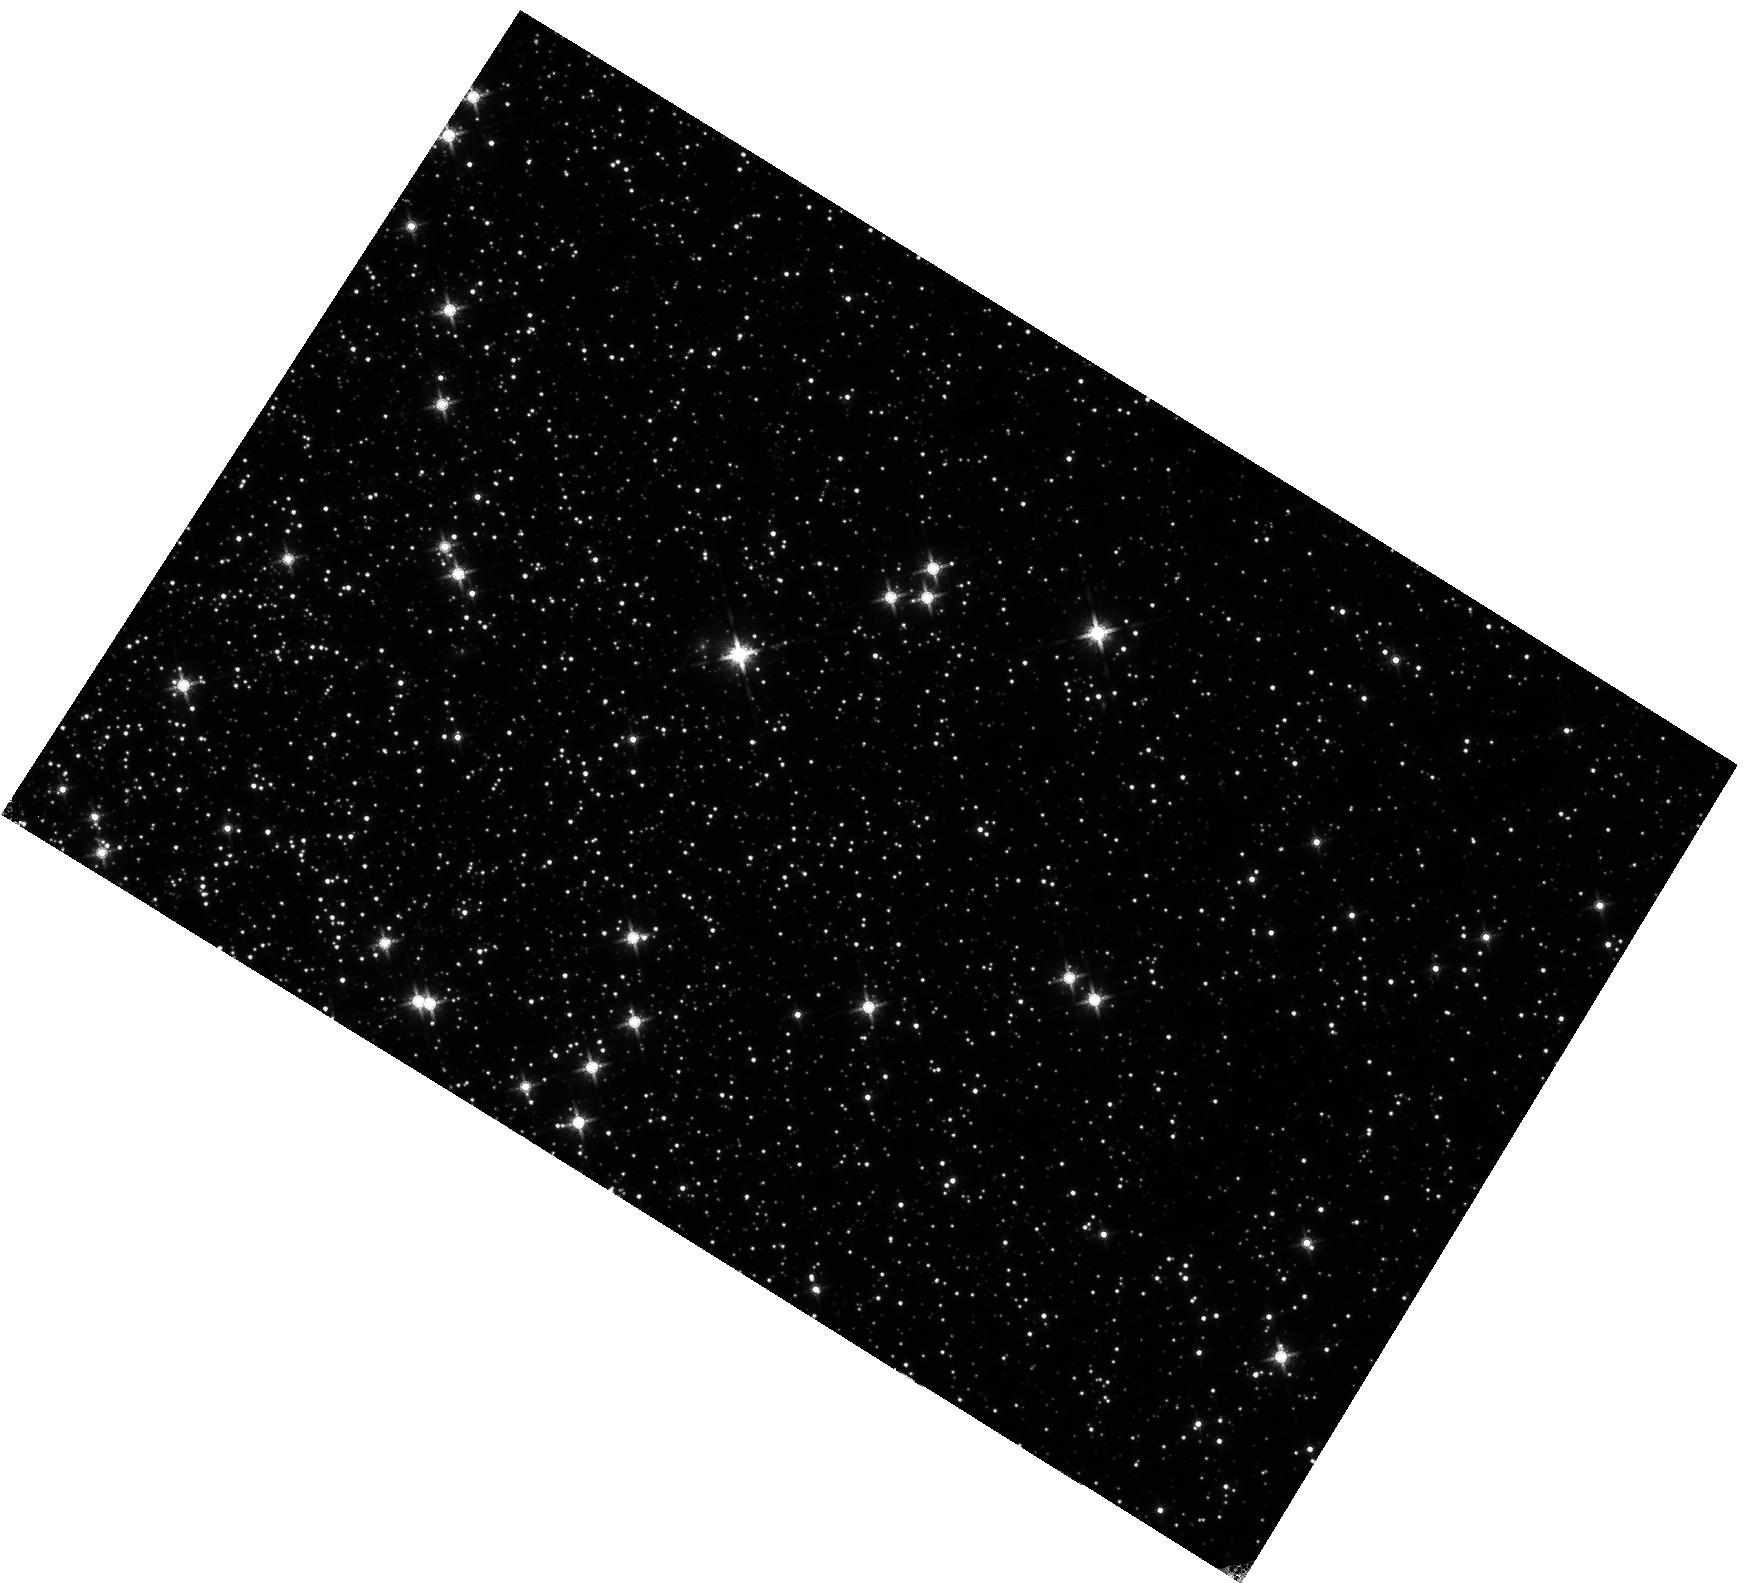
Target: 47TUC
Instrument: WFC3/IR
Filter: F160W
Exposure: 27 min
Observation ID: hst_11453_03_wfc3_ir_f160w_iabf03

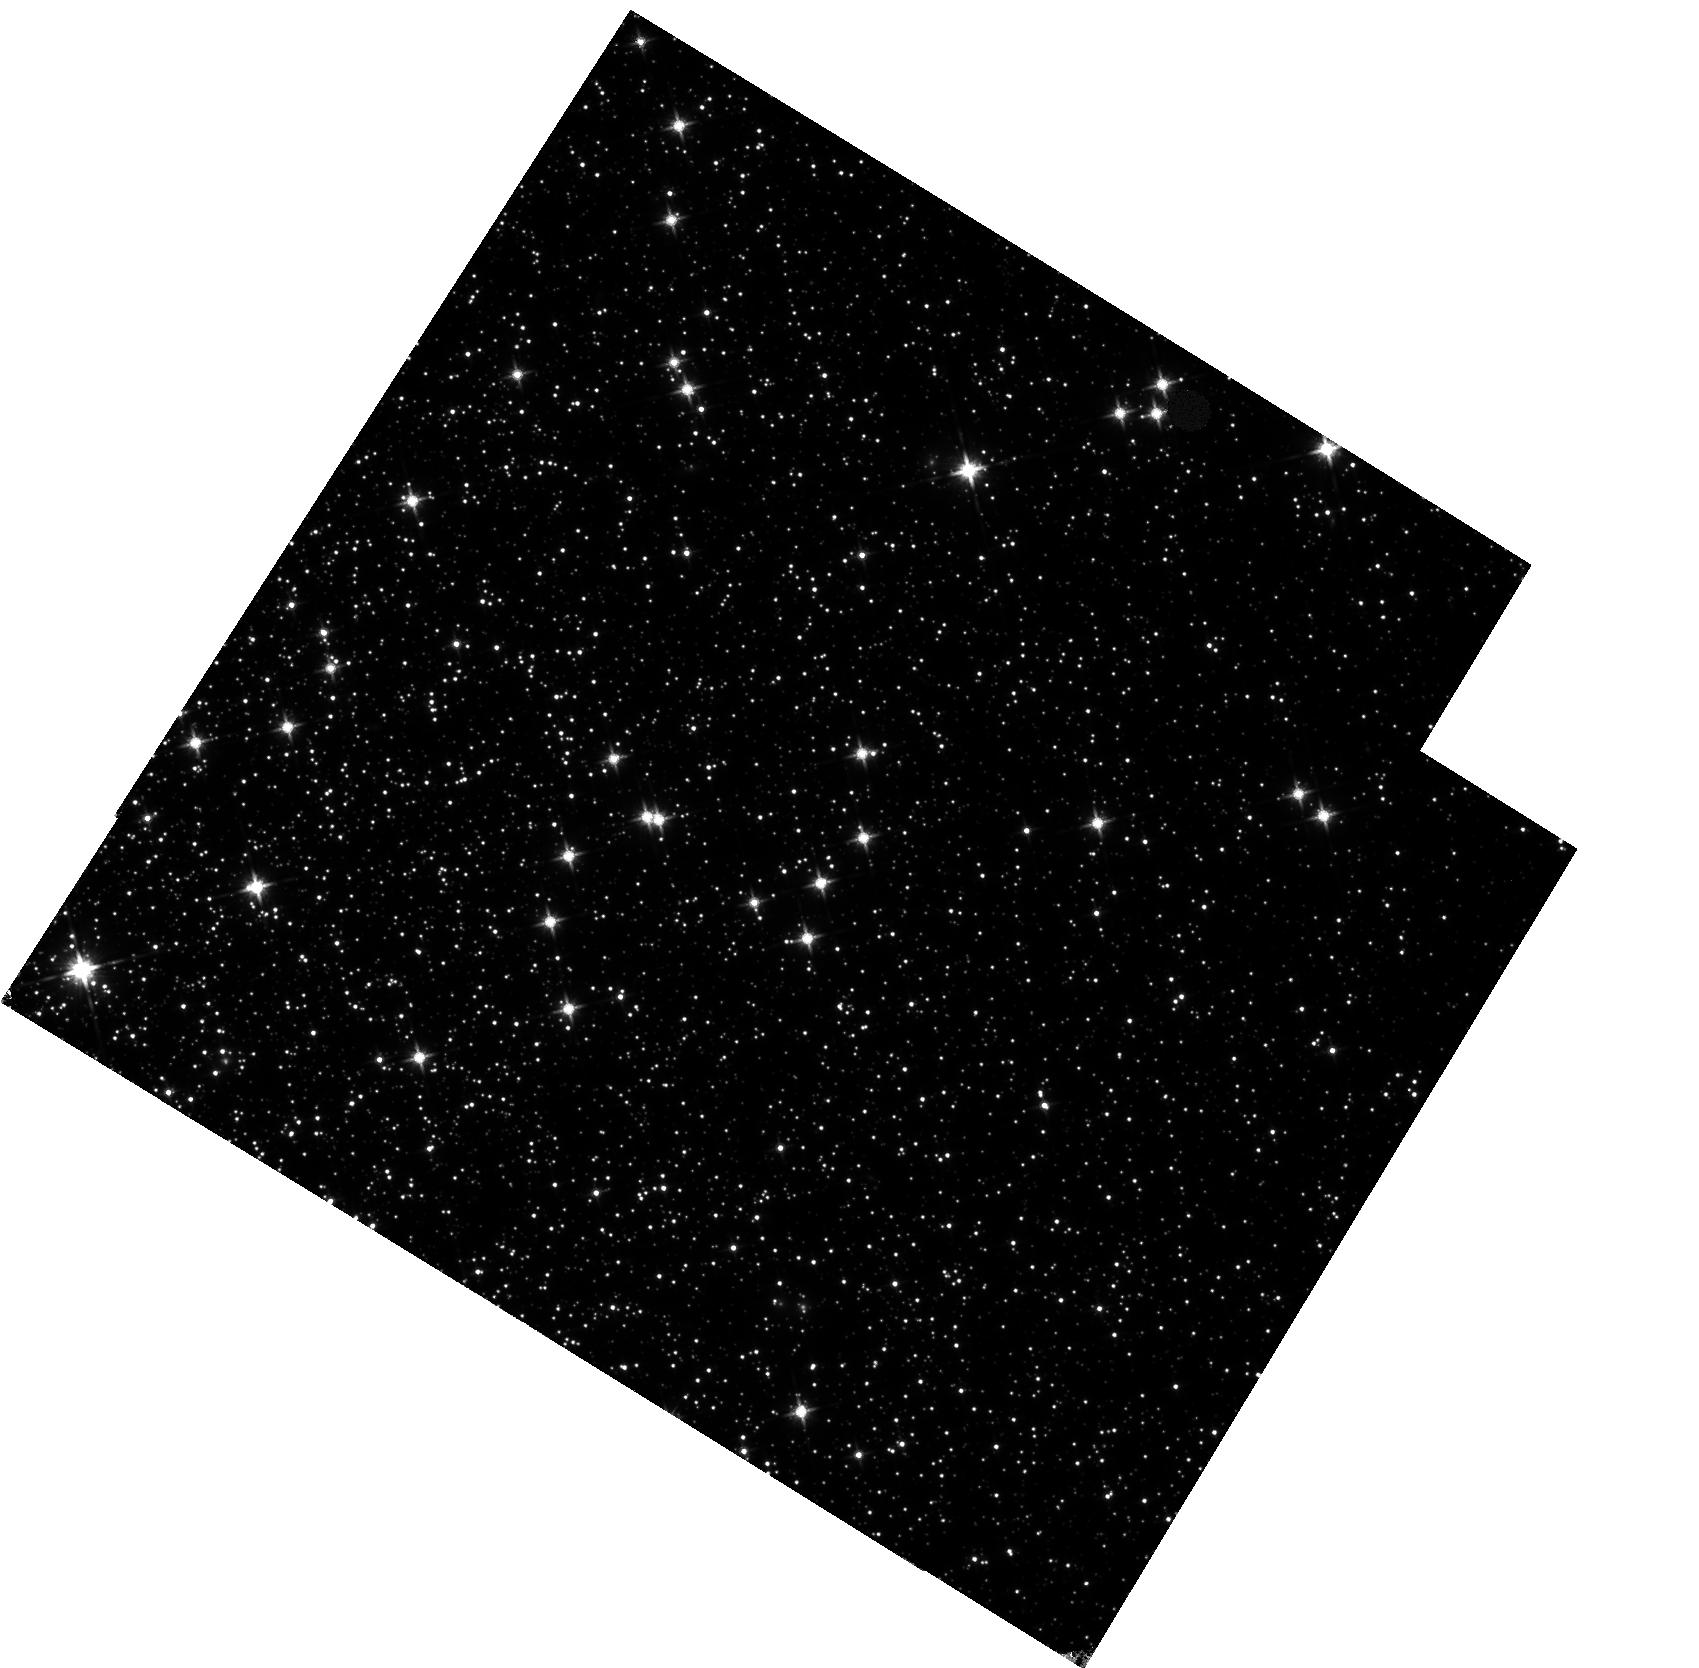
Target: 47TUC
Instrument: WFC3/IR
Filter: F140W
Exposure: 22 min
Observation ID: hst_11453_02_wfc3_ir_f140w_iabf02

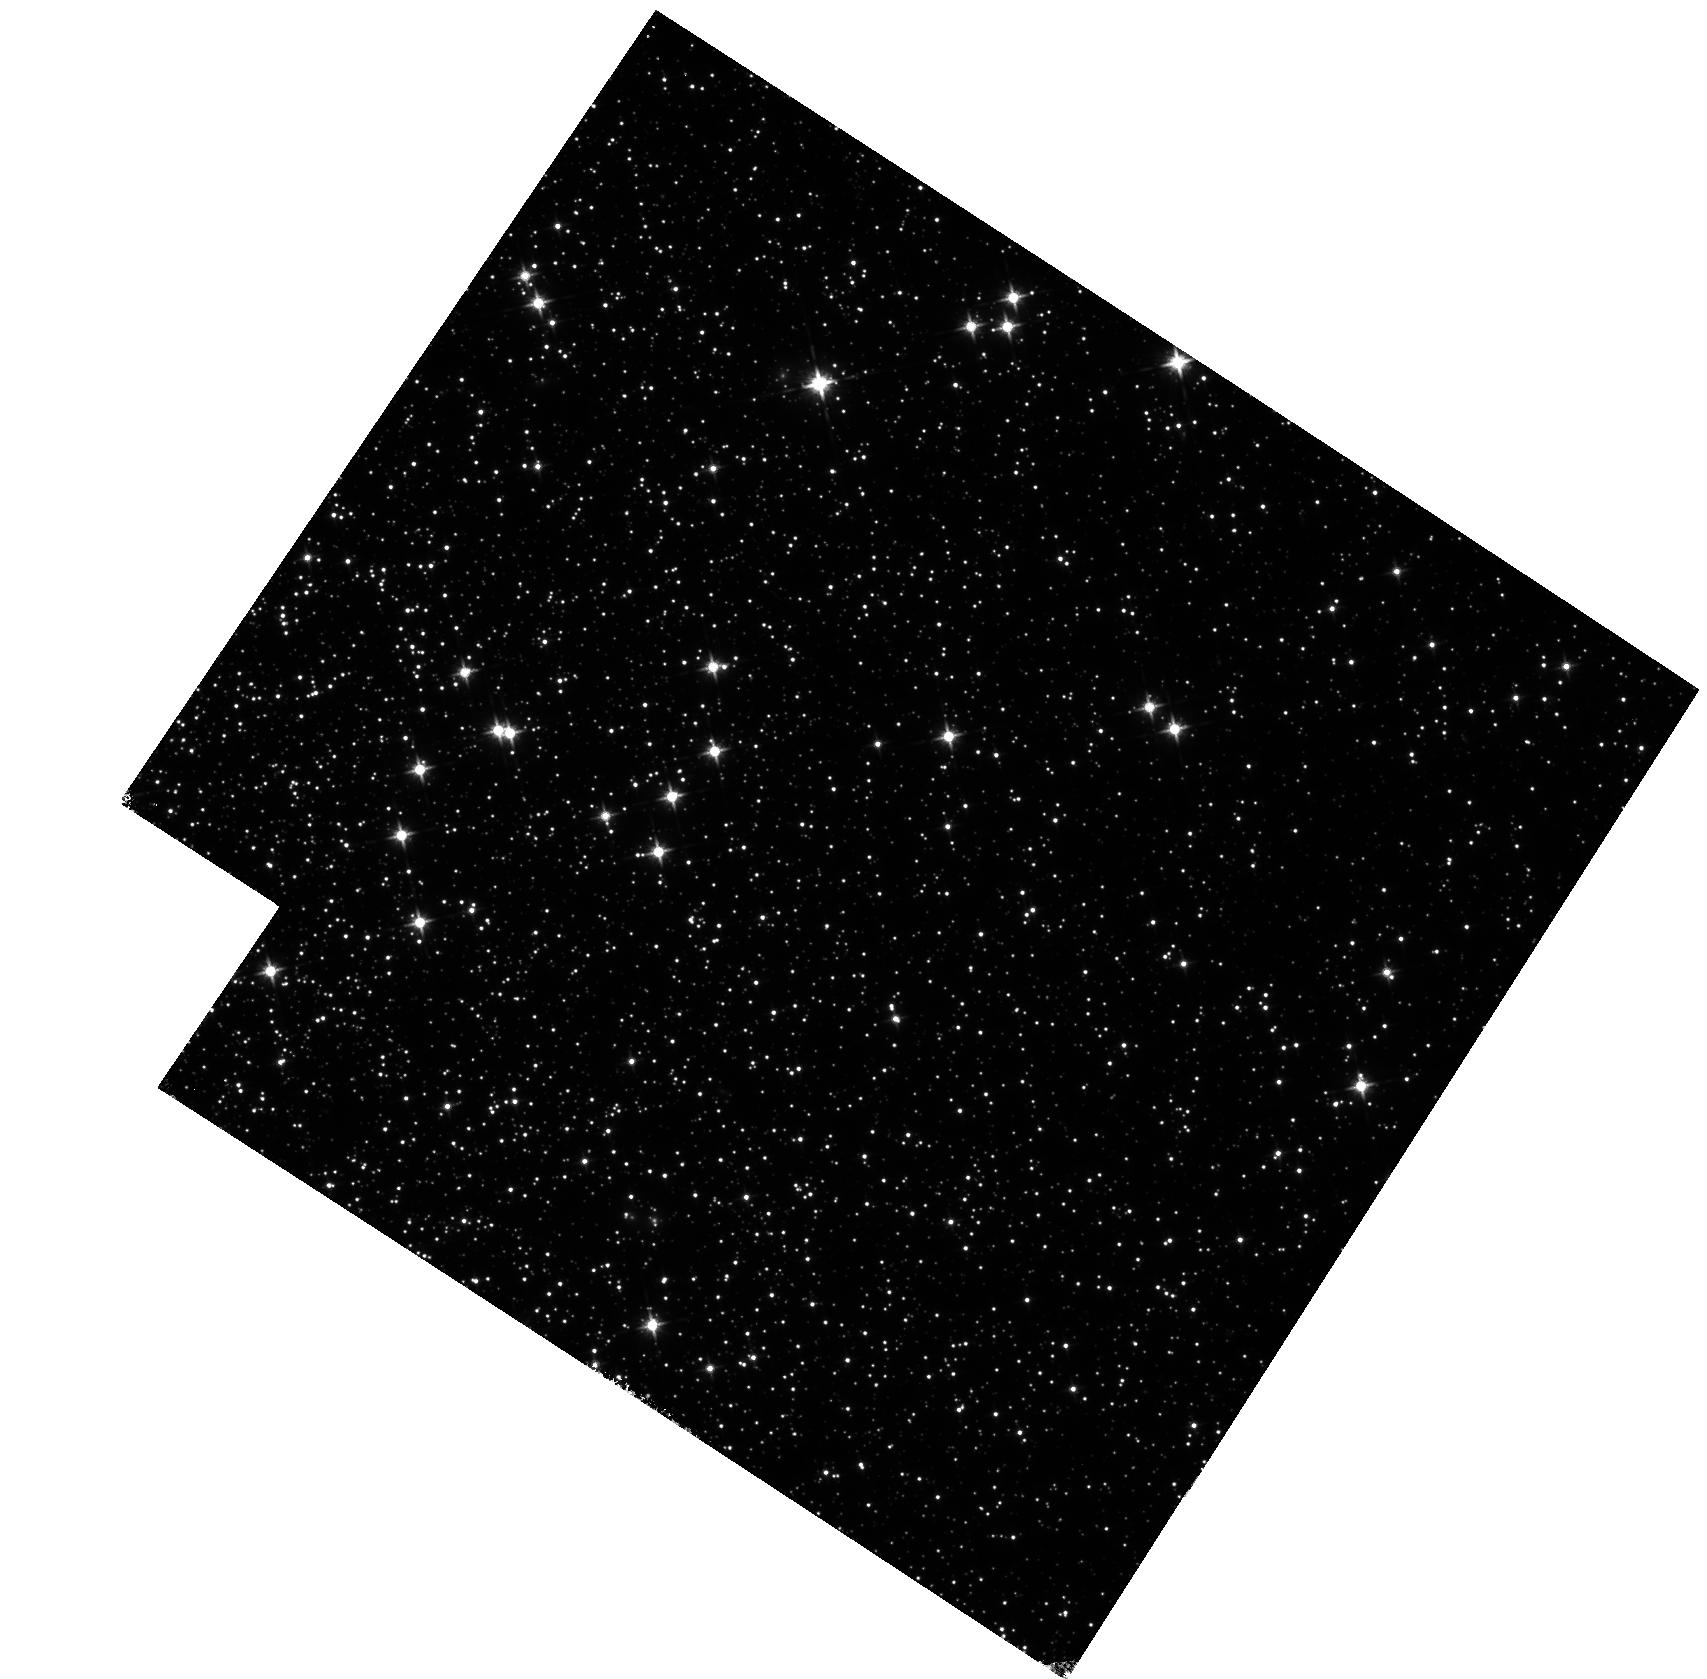
Target: 47TUC
Instrument: WFC3/IR
Filter: F125W
Exposure: 27 min
Observation ID: hst_11453_01_wfc3_ir_f125w_iabf01

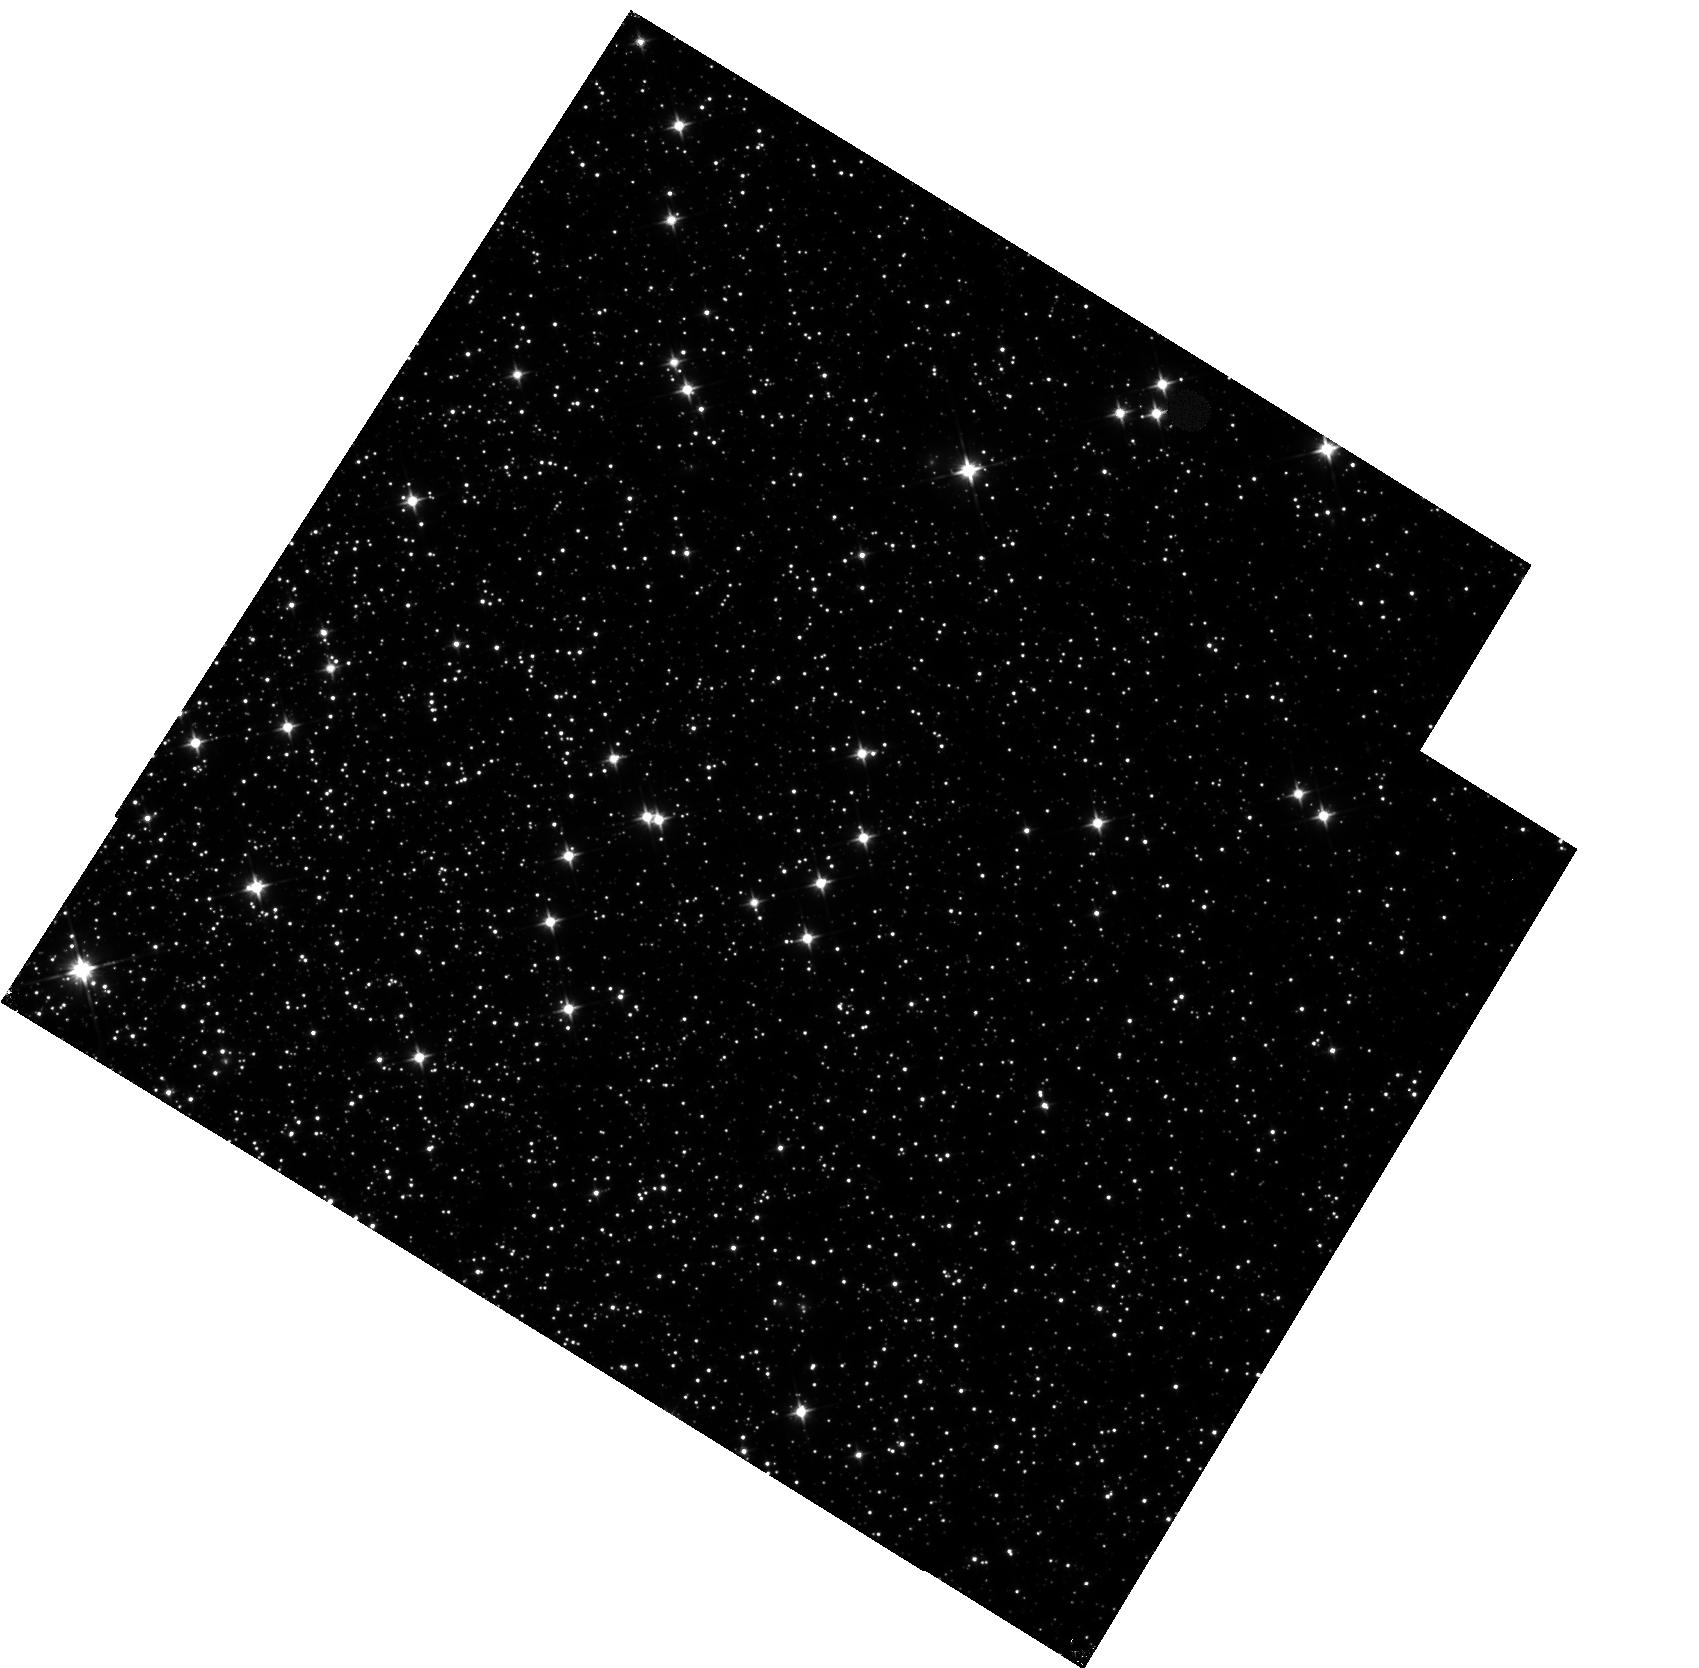
Target: 47TUC
Instrument: WFC3/IR
Filter: F110W
Exposure: 15 min
Observation ID: hst_11453_02_wfc3_ir_f110w_iabf02

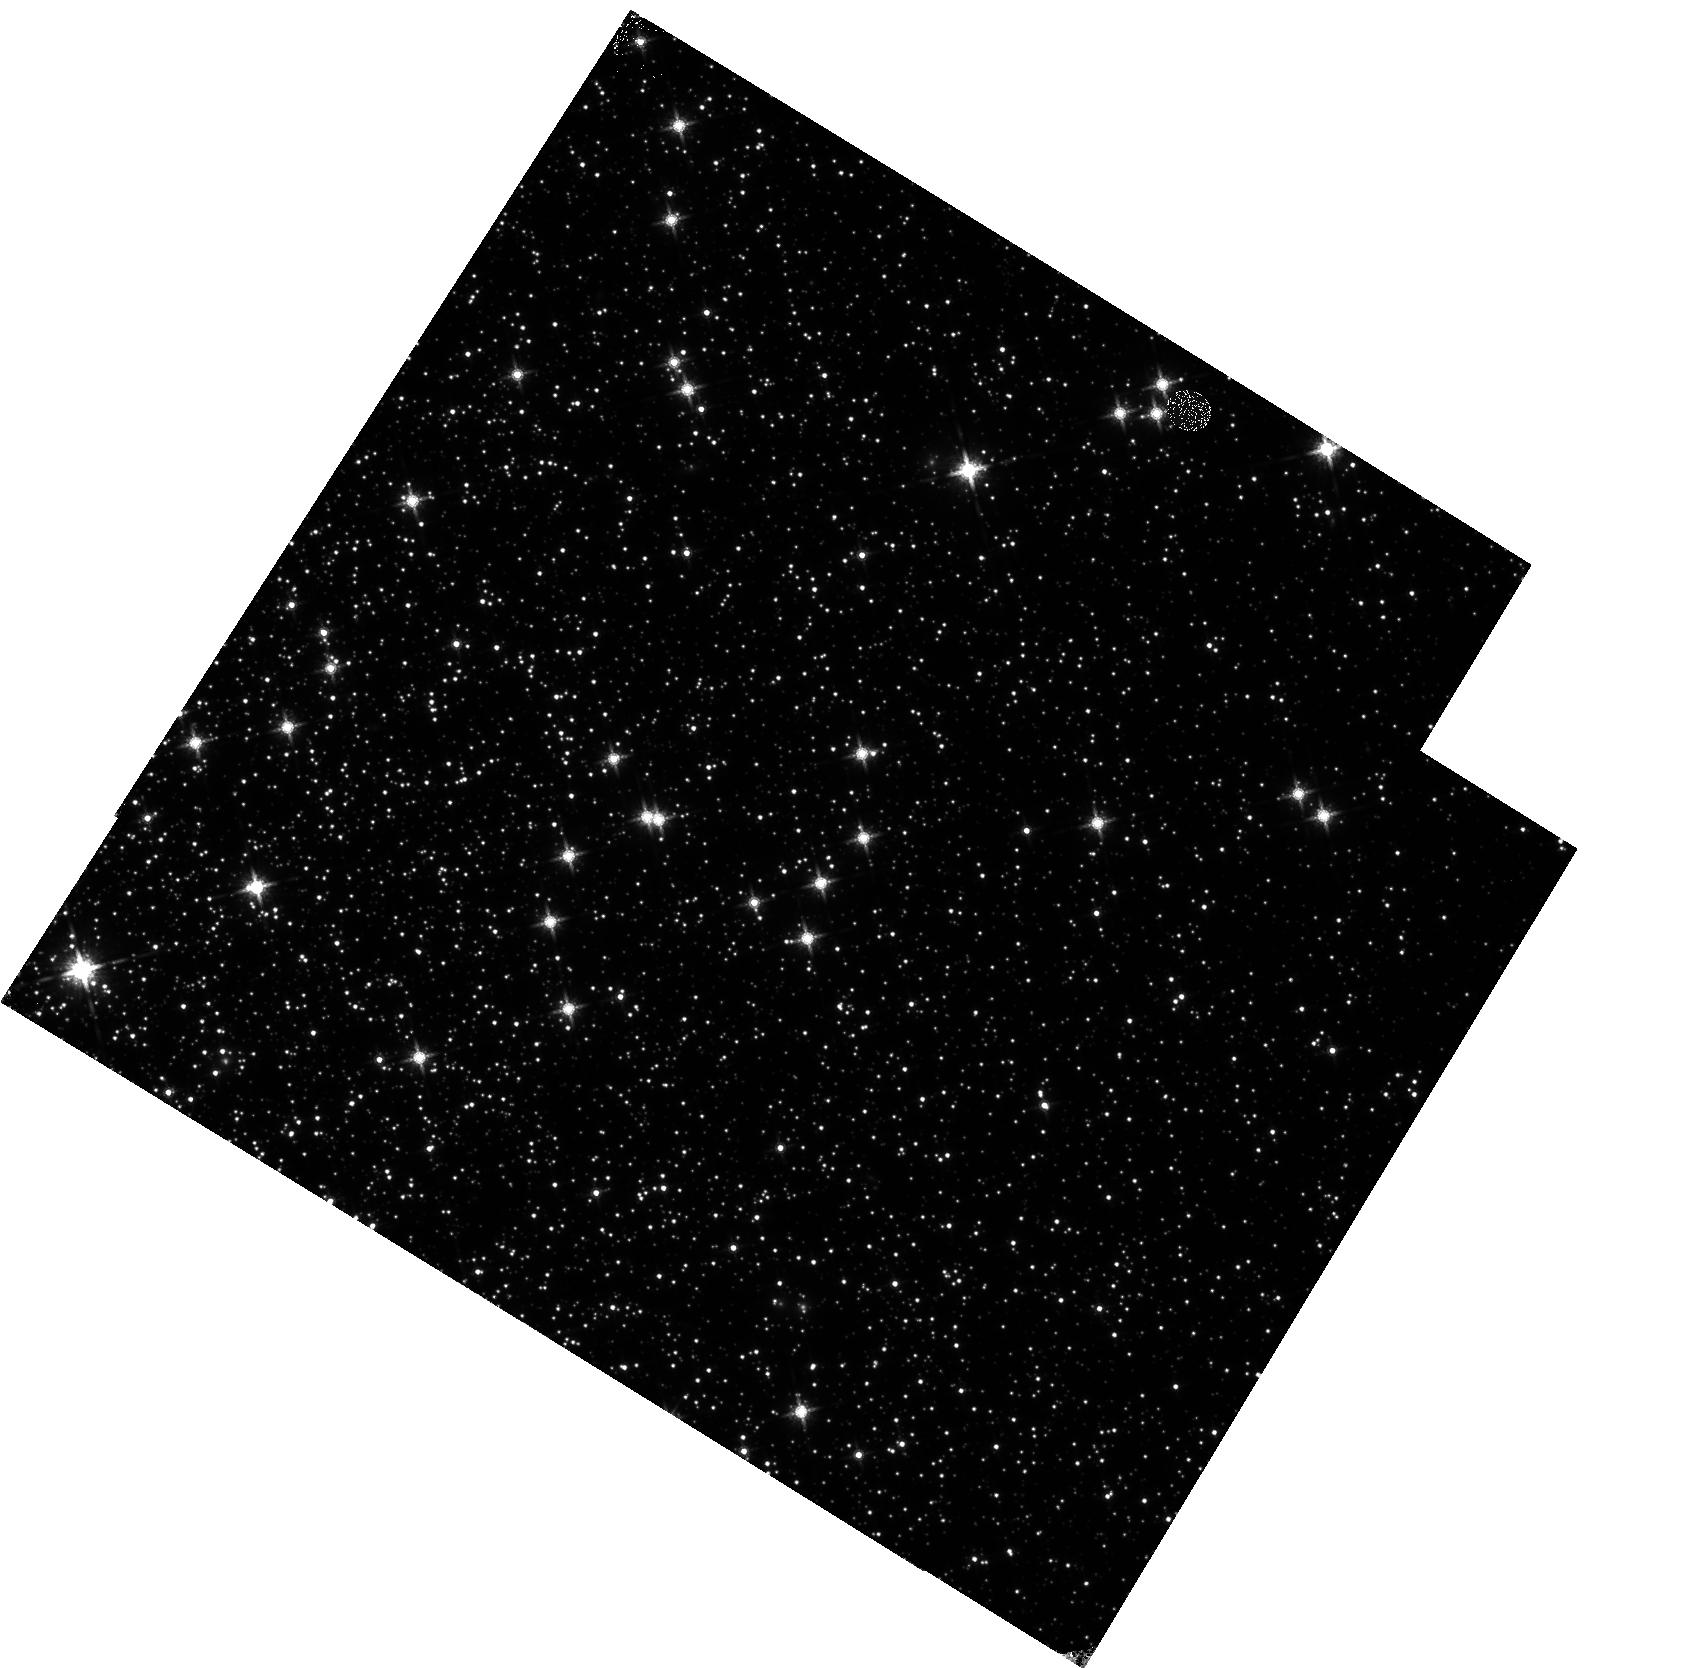
Target: 47TUC
Instrument: WFC3/IR
Filter: F160W
Exposure: 27 min
Observation ID: hst_11453_02_wfc3_ir_f160w_iabf02

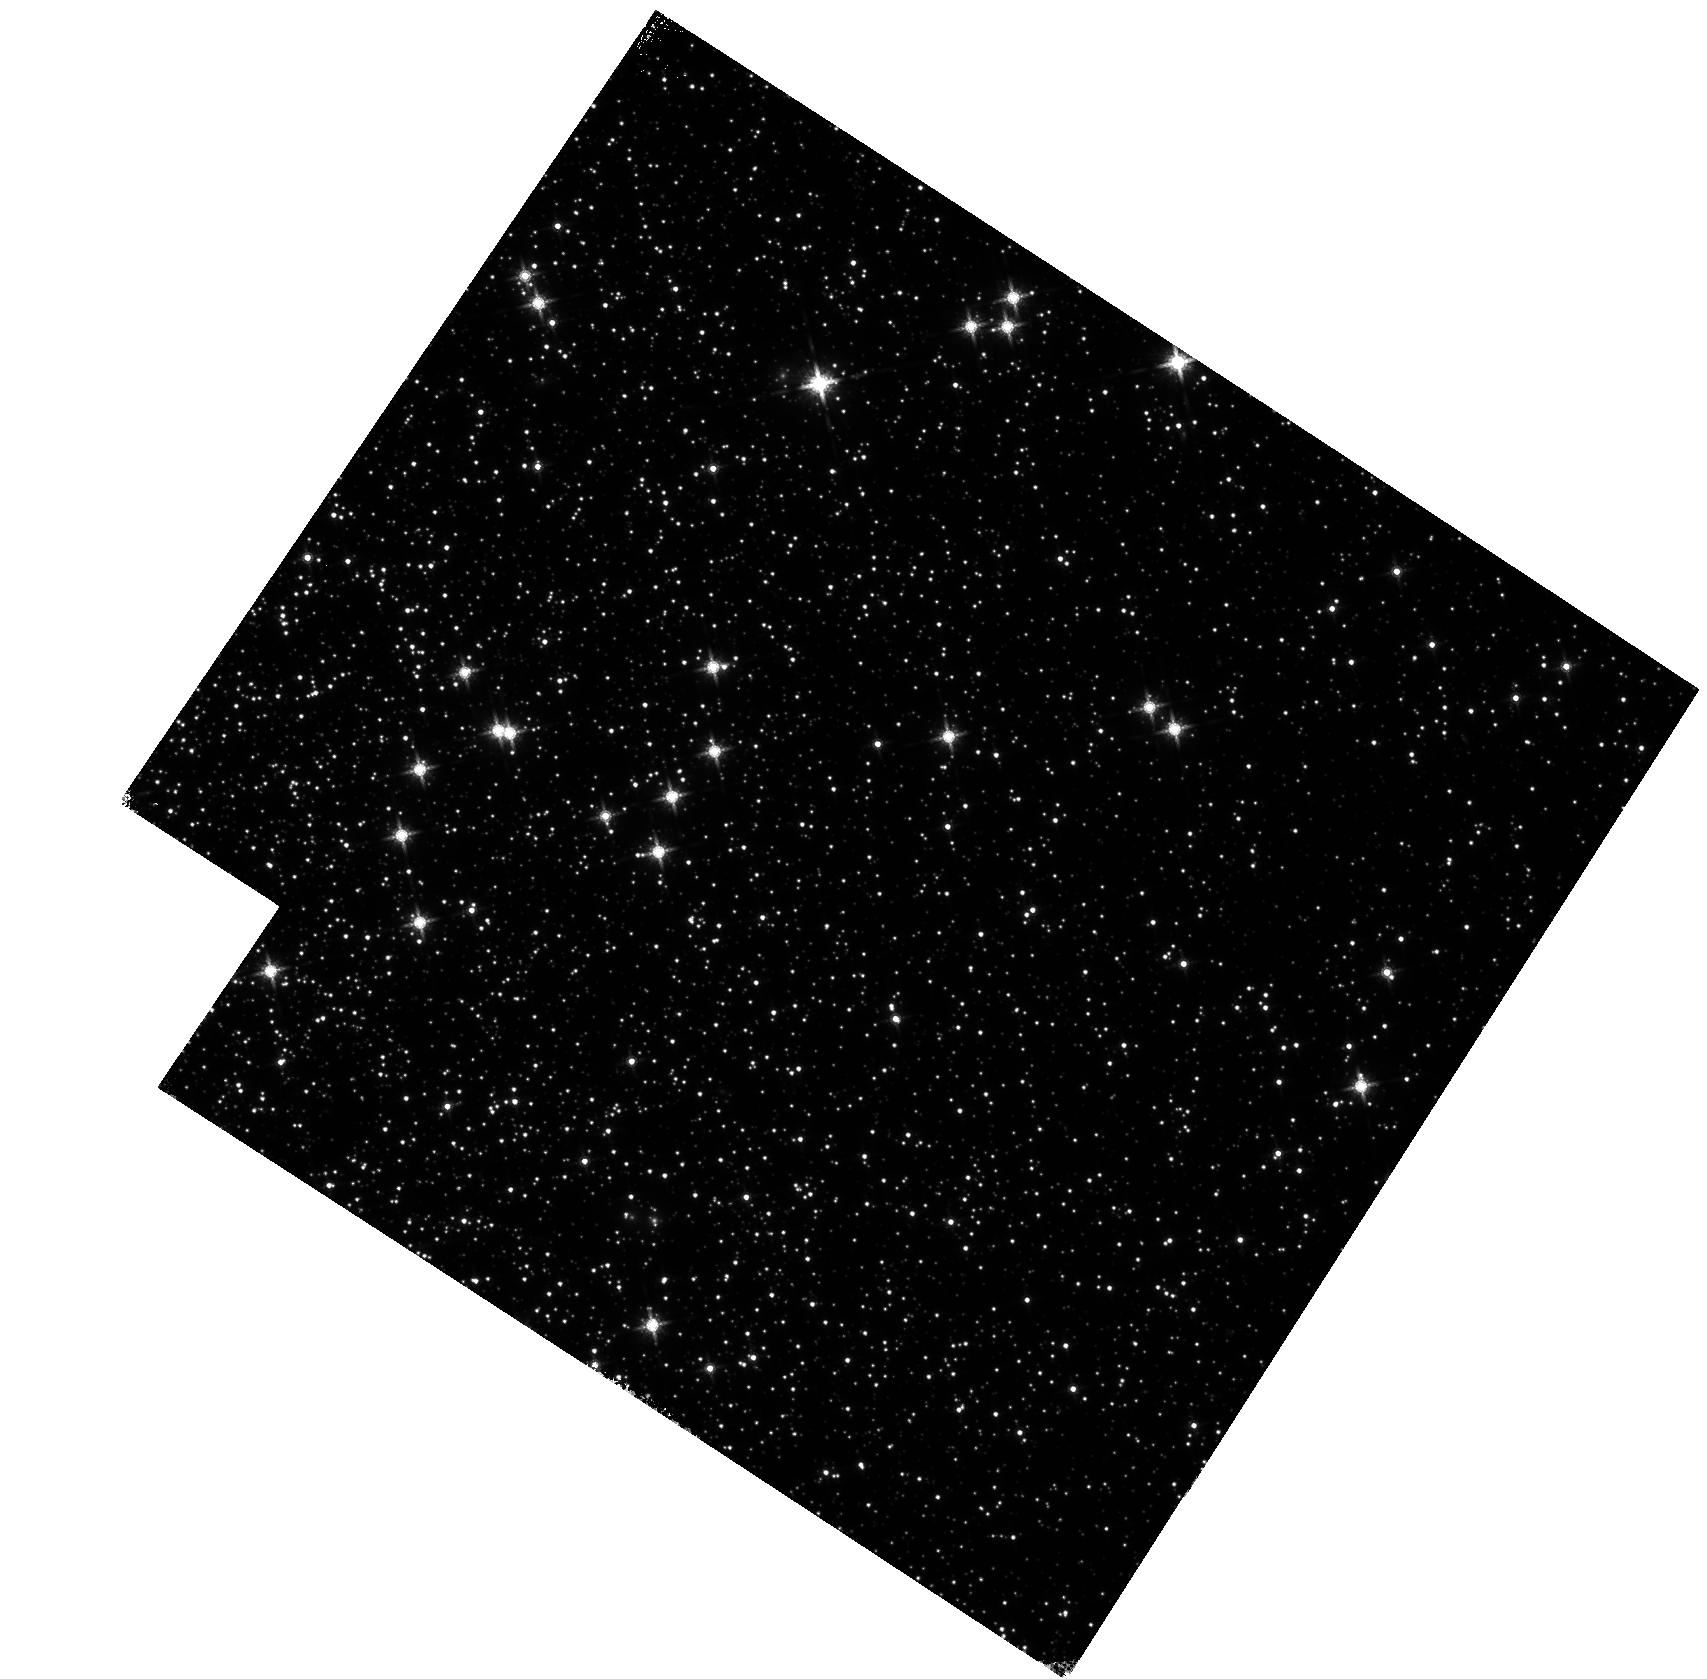
Target: 47TUC
Instrument: WFC3/IR
Filter: F160W
Exposure: 27 min
Observation ID: hst_11453_01_wfc3_ir_f160w_iabf01

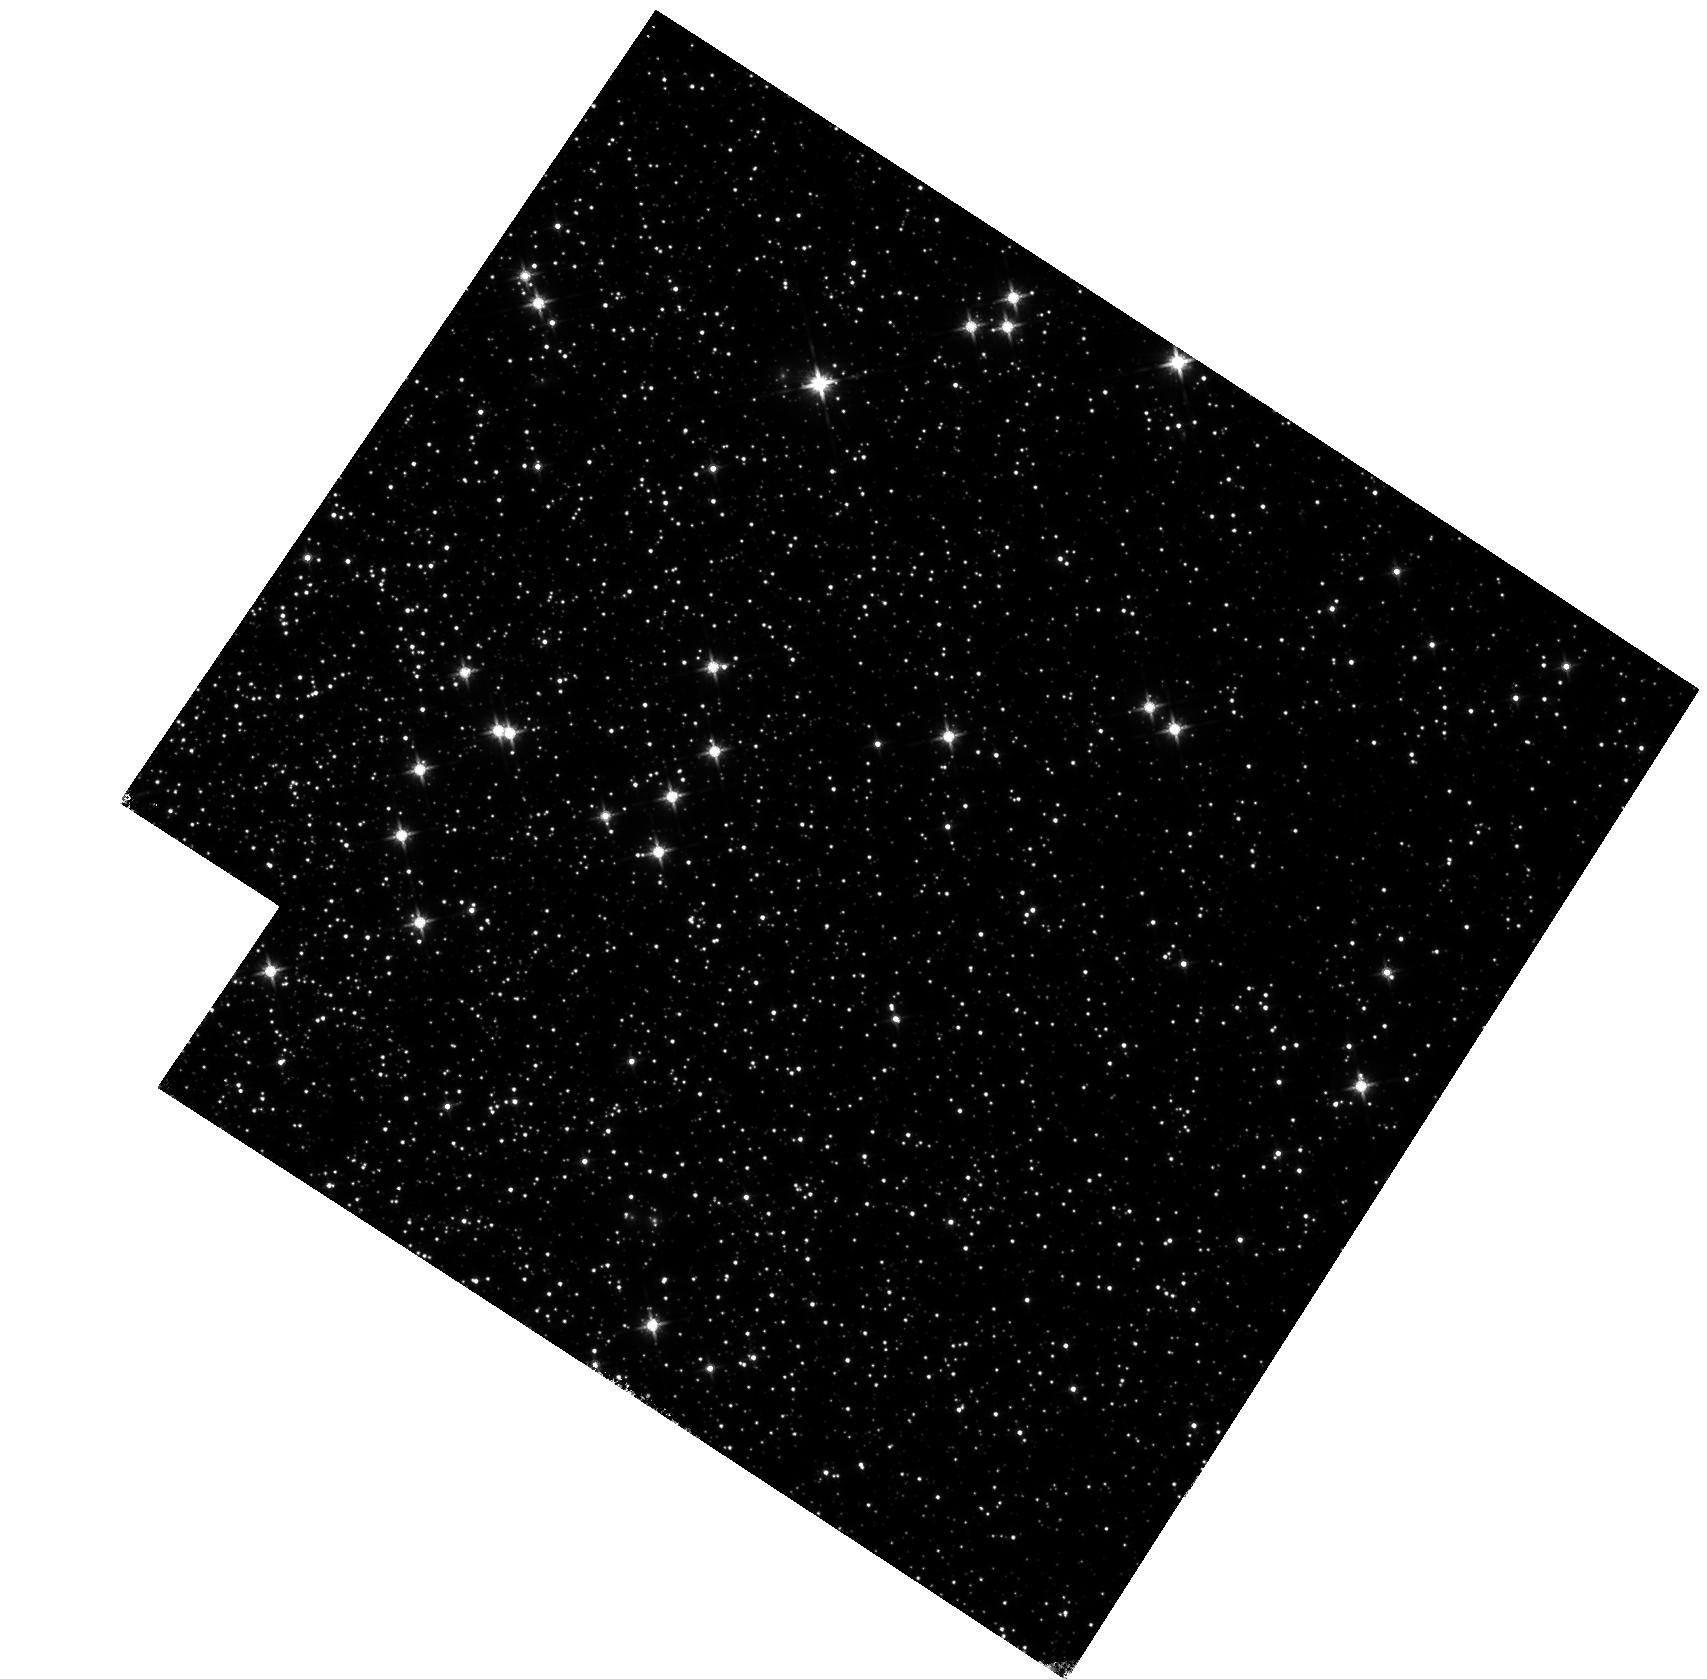
Target: 47TUC
Instrument: WFC3/IR
Filter: F140W
Exposure: 22 min
Observation ID: hst_11453_01_wfc3_ir_f140w_iabf01

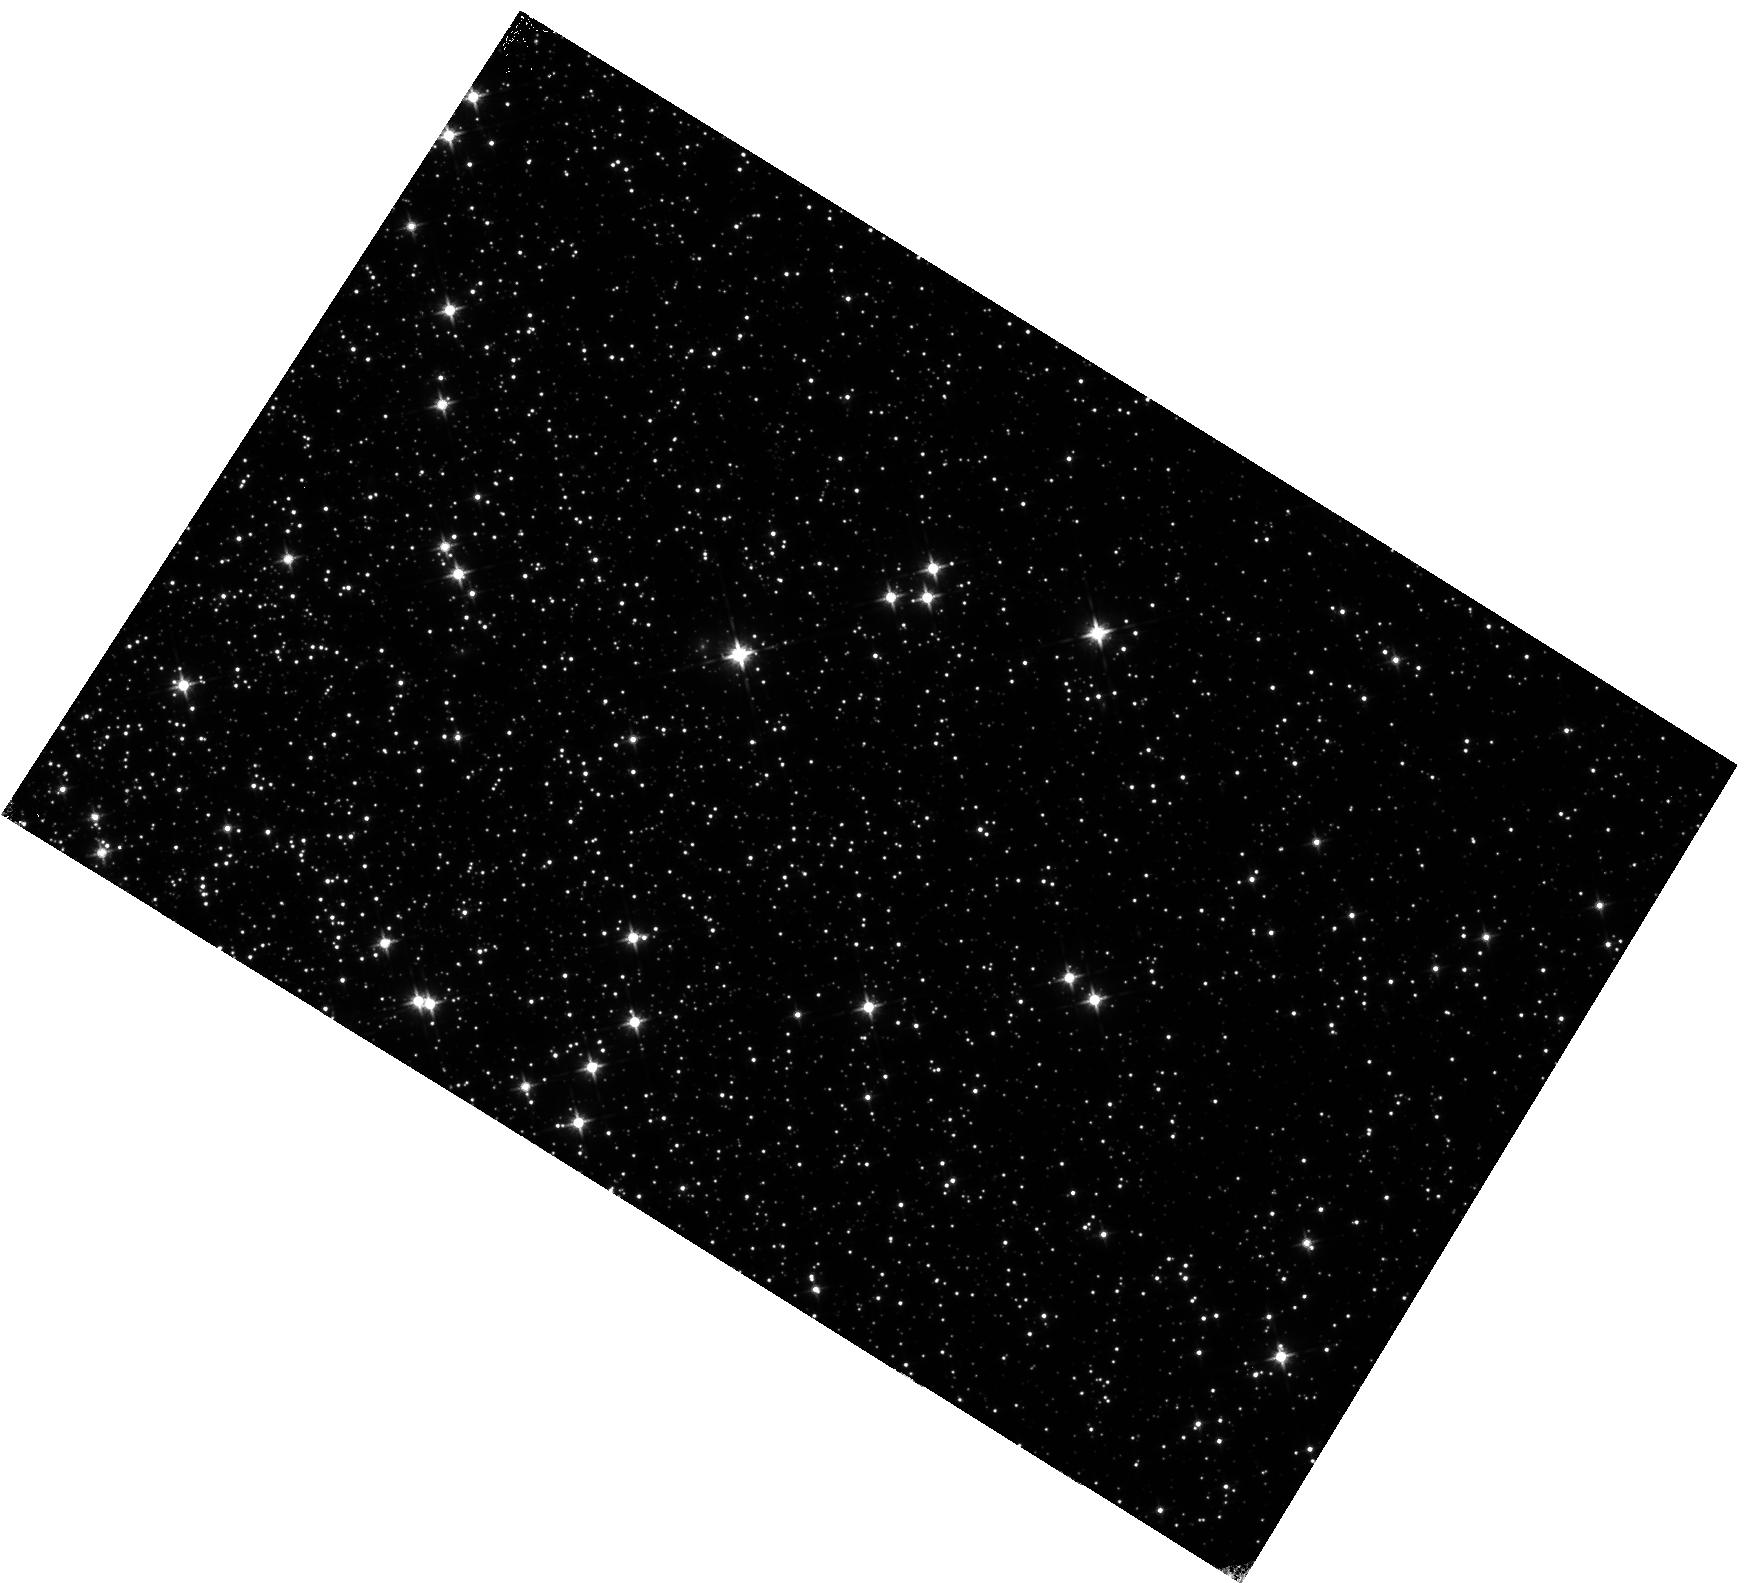
Target: 47TUC
Instrument: WFC3/IR
Filter: F125W
Exposure: 27 min
Observation ID: hst_11453_03_wfc3_ir_f125w_iabf03

IR Flat Field Uniformity (PI: Hilbert, Bryan)

We will assess the uniformity and stability of the low-frequency flat fields on the IR detector. This will be accomplished using observations of the globular cluster 47 Tucanae (NGC104) at multiple pointings with multiple filters. By placing the same star at multiple locations on the detector and measuring the relative changes in its brightness, it will be possible to determine spatial variations in the response of the detector. Based on previous work with other instruments, a set of 9 pointings should be sufficient to characterize the stability of the flat field. For each filter to be tested, this set of 9 pointings will form an 3x3 box pattern on the detector, with steps of ~20% of the FOV in the x and y directions between observations. The complement of filters to be tested will be F105W, F125W, F140W, and F160W. This proposal corresponds to SMOV activity id WFC3-40.